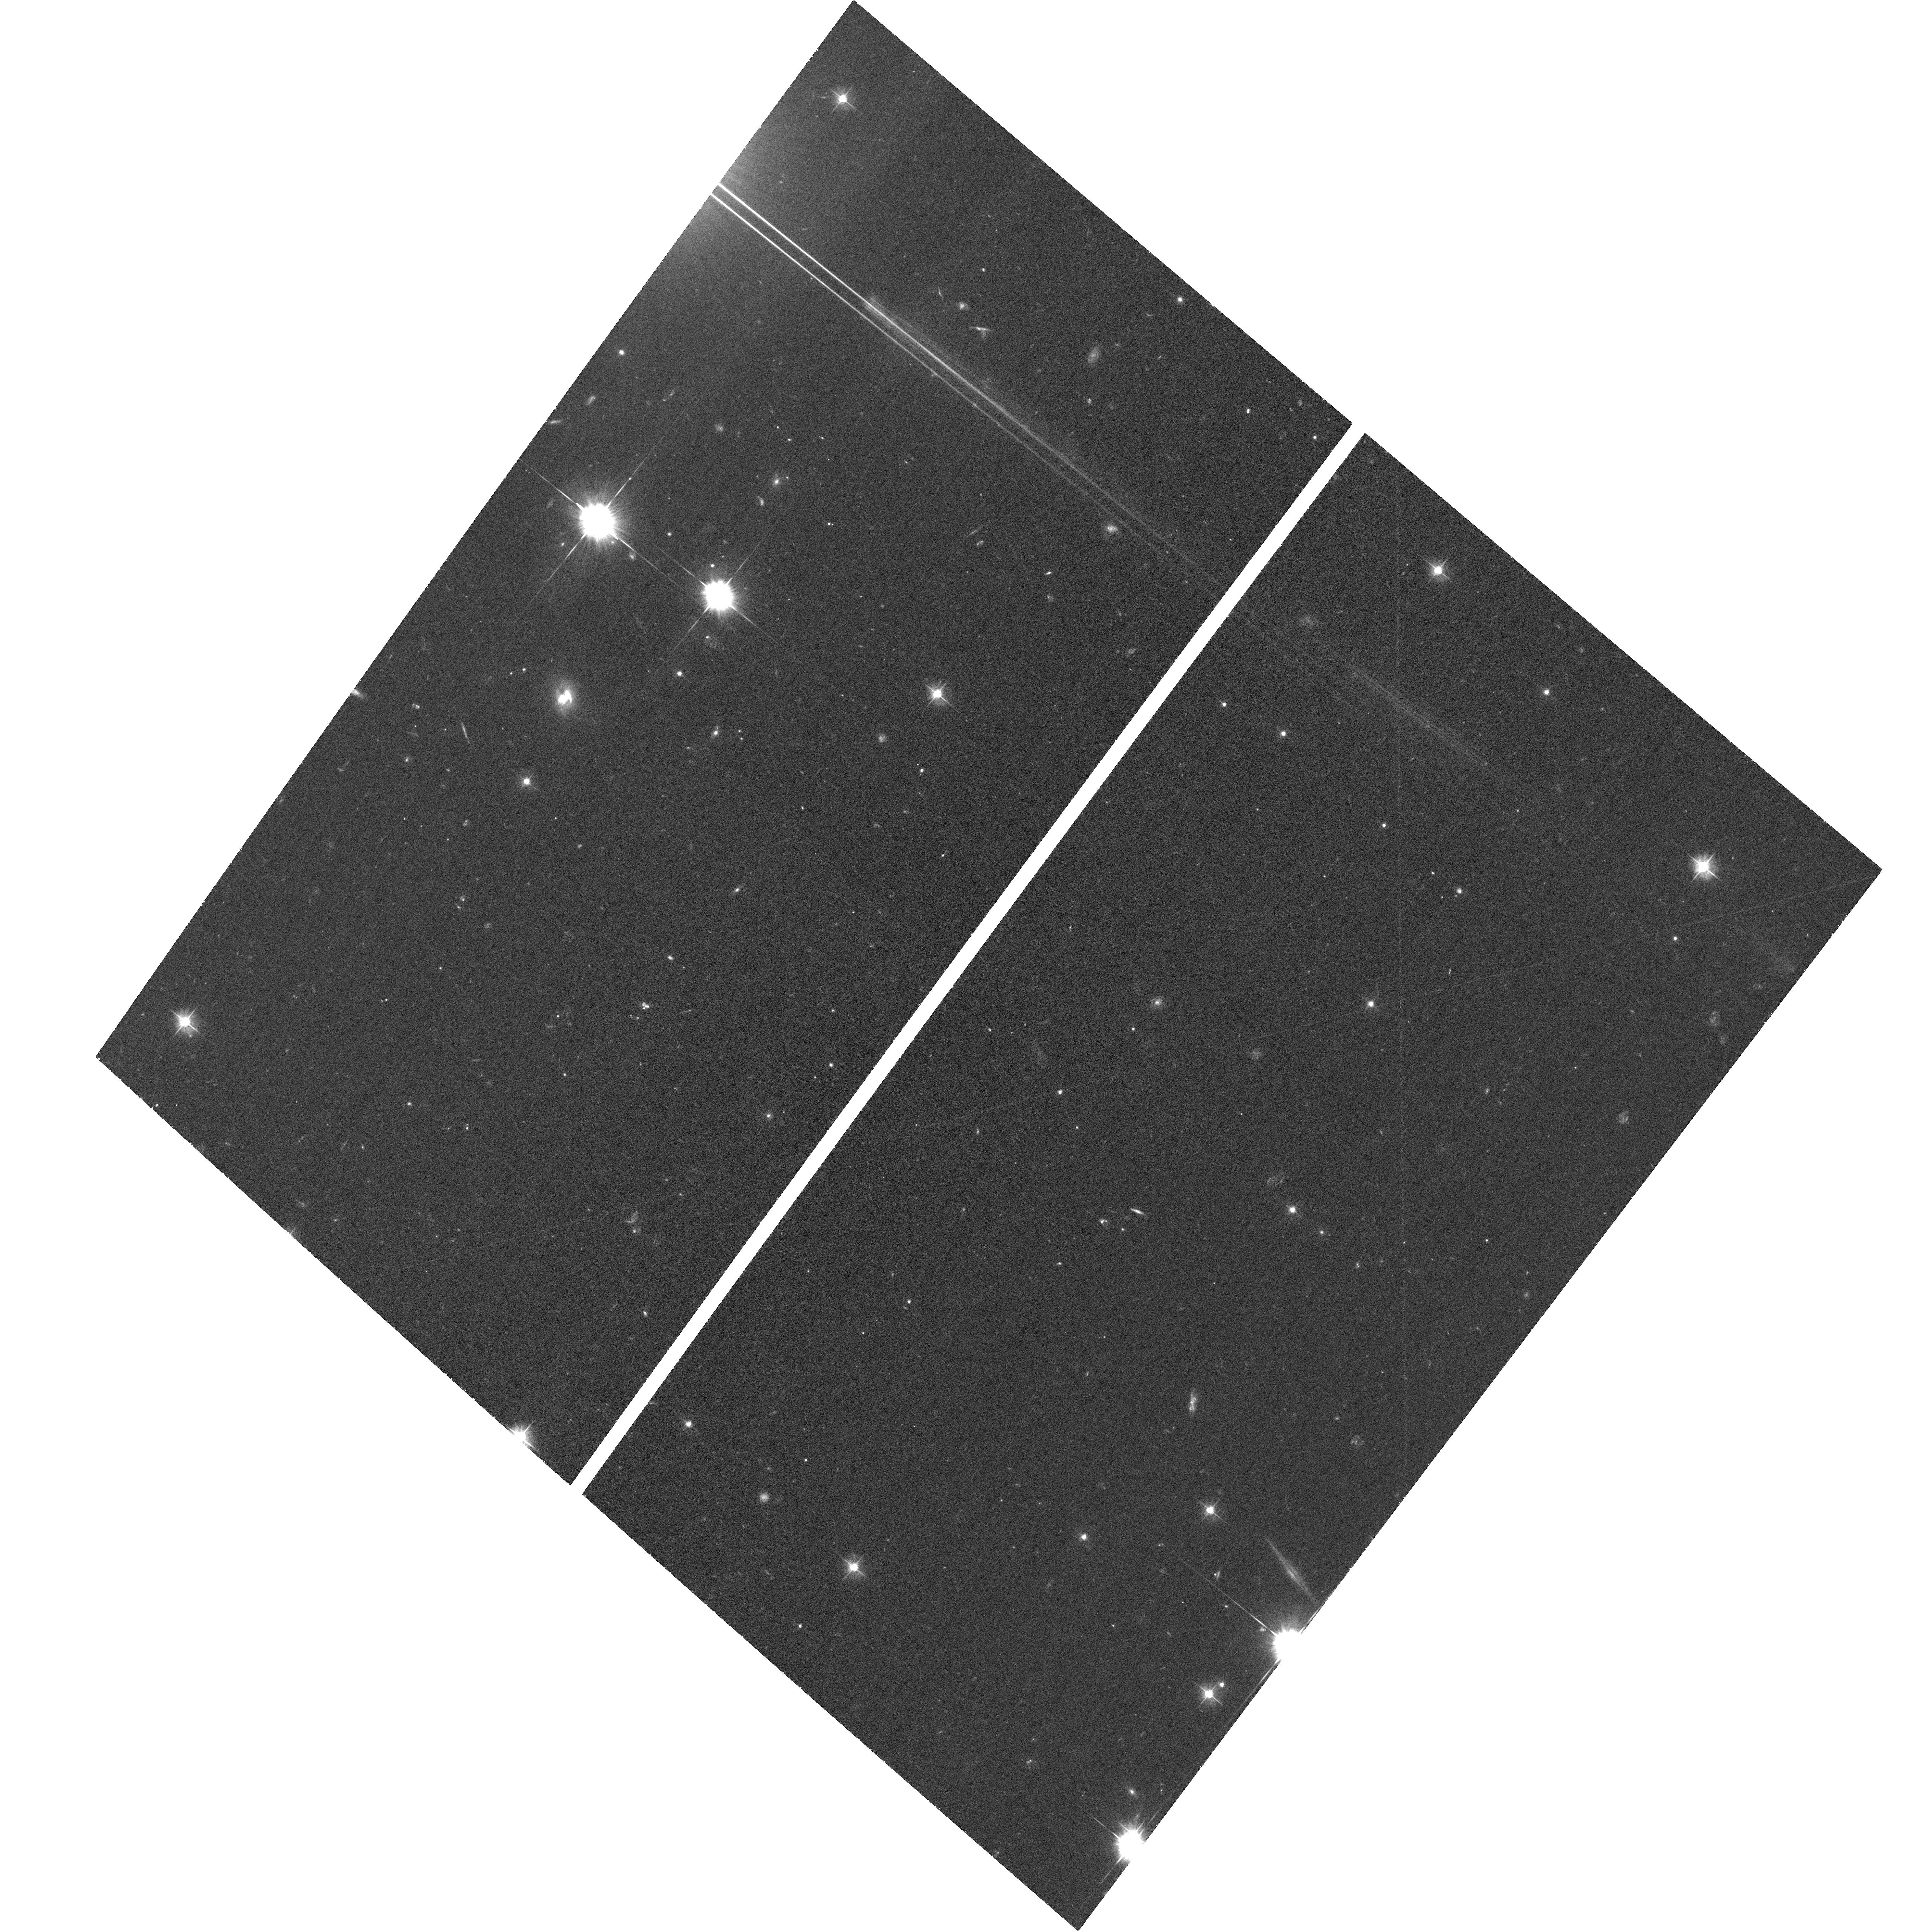
Target: SDSSJ0759+1339
Instrument: ACS/WFC
Filter: F475W
Exposure: 37 min
Observation ID: hst_13307_06_acs_wfc_f475w_jc9j06

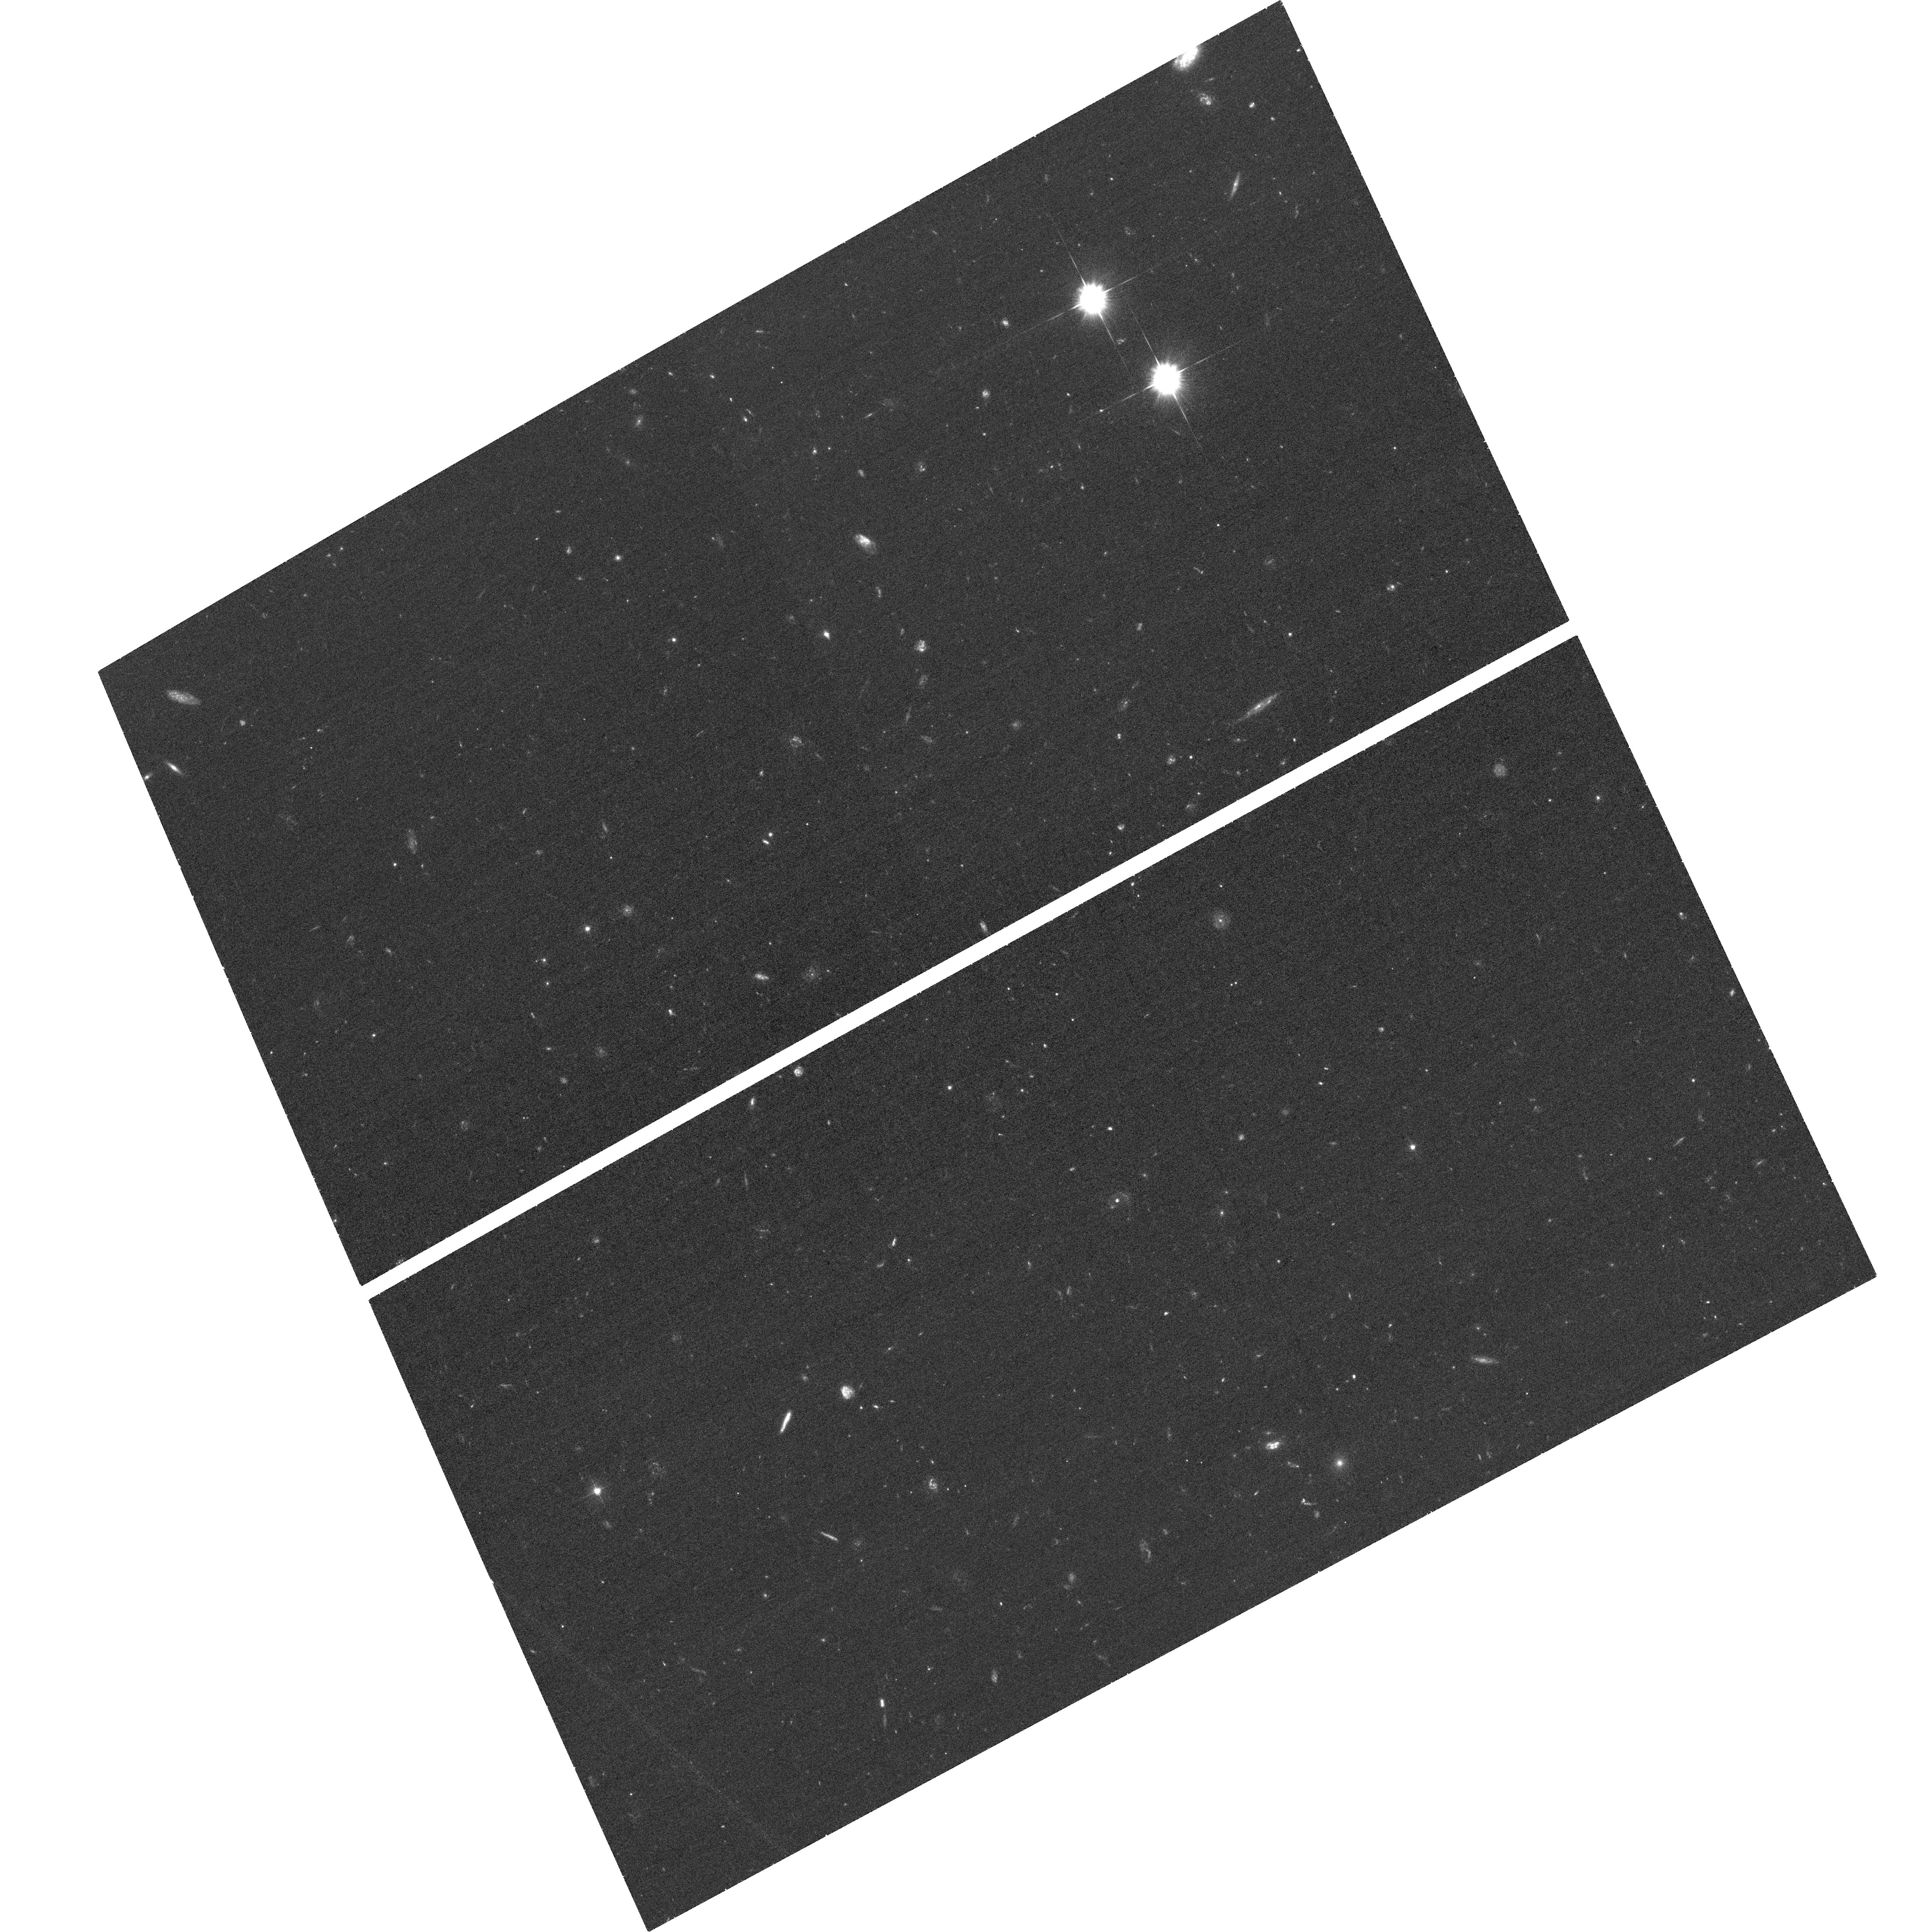
Target: SDSSJ0149-0048
Instrument: ACS/WFC
Filter: F475W
Exposure: 36 min
Observation ID: hst_13307_01_acs_wfc_f475w_jc9j01

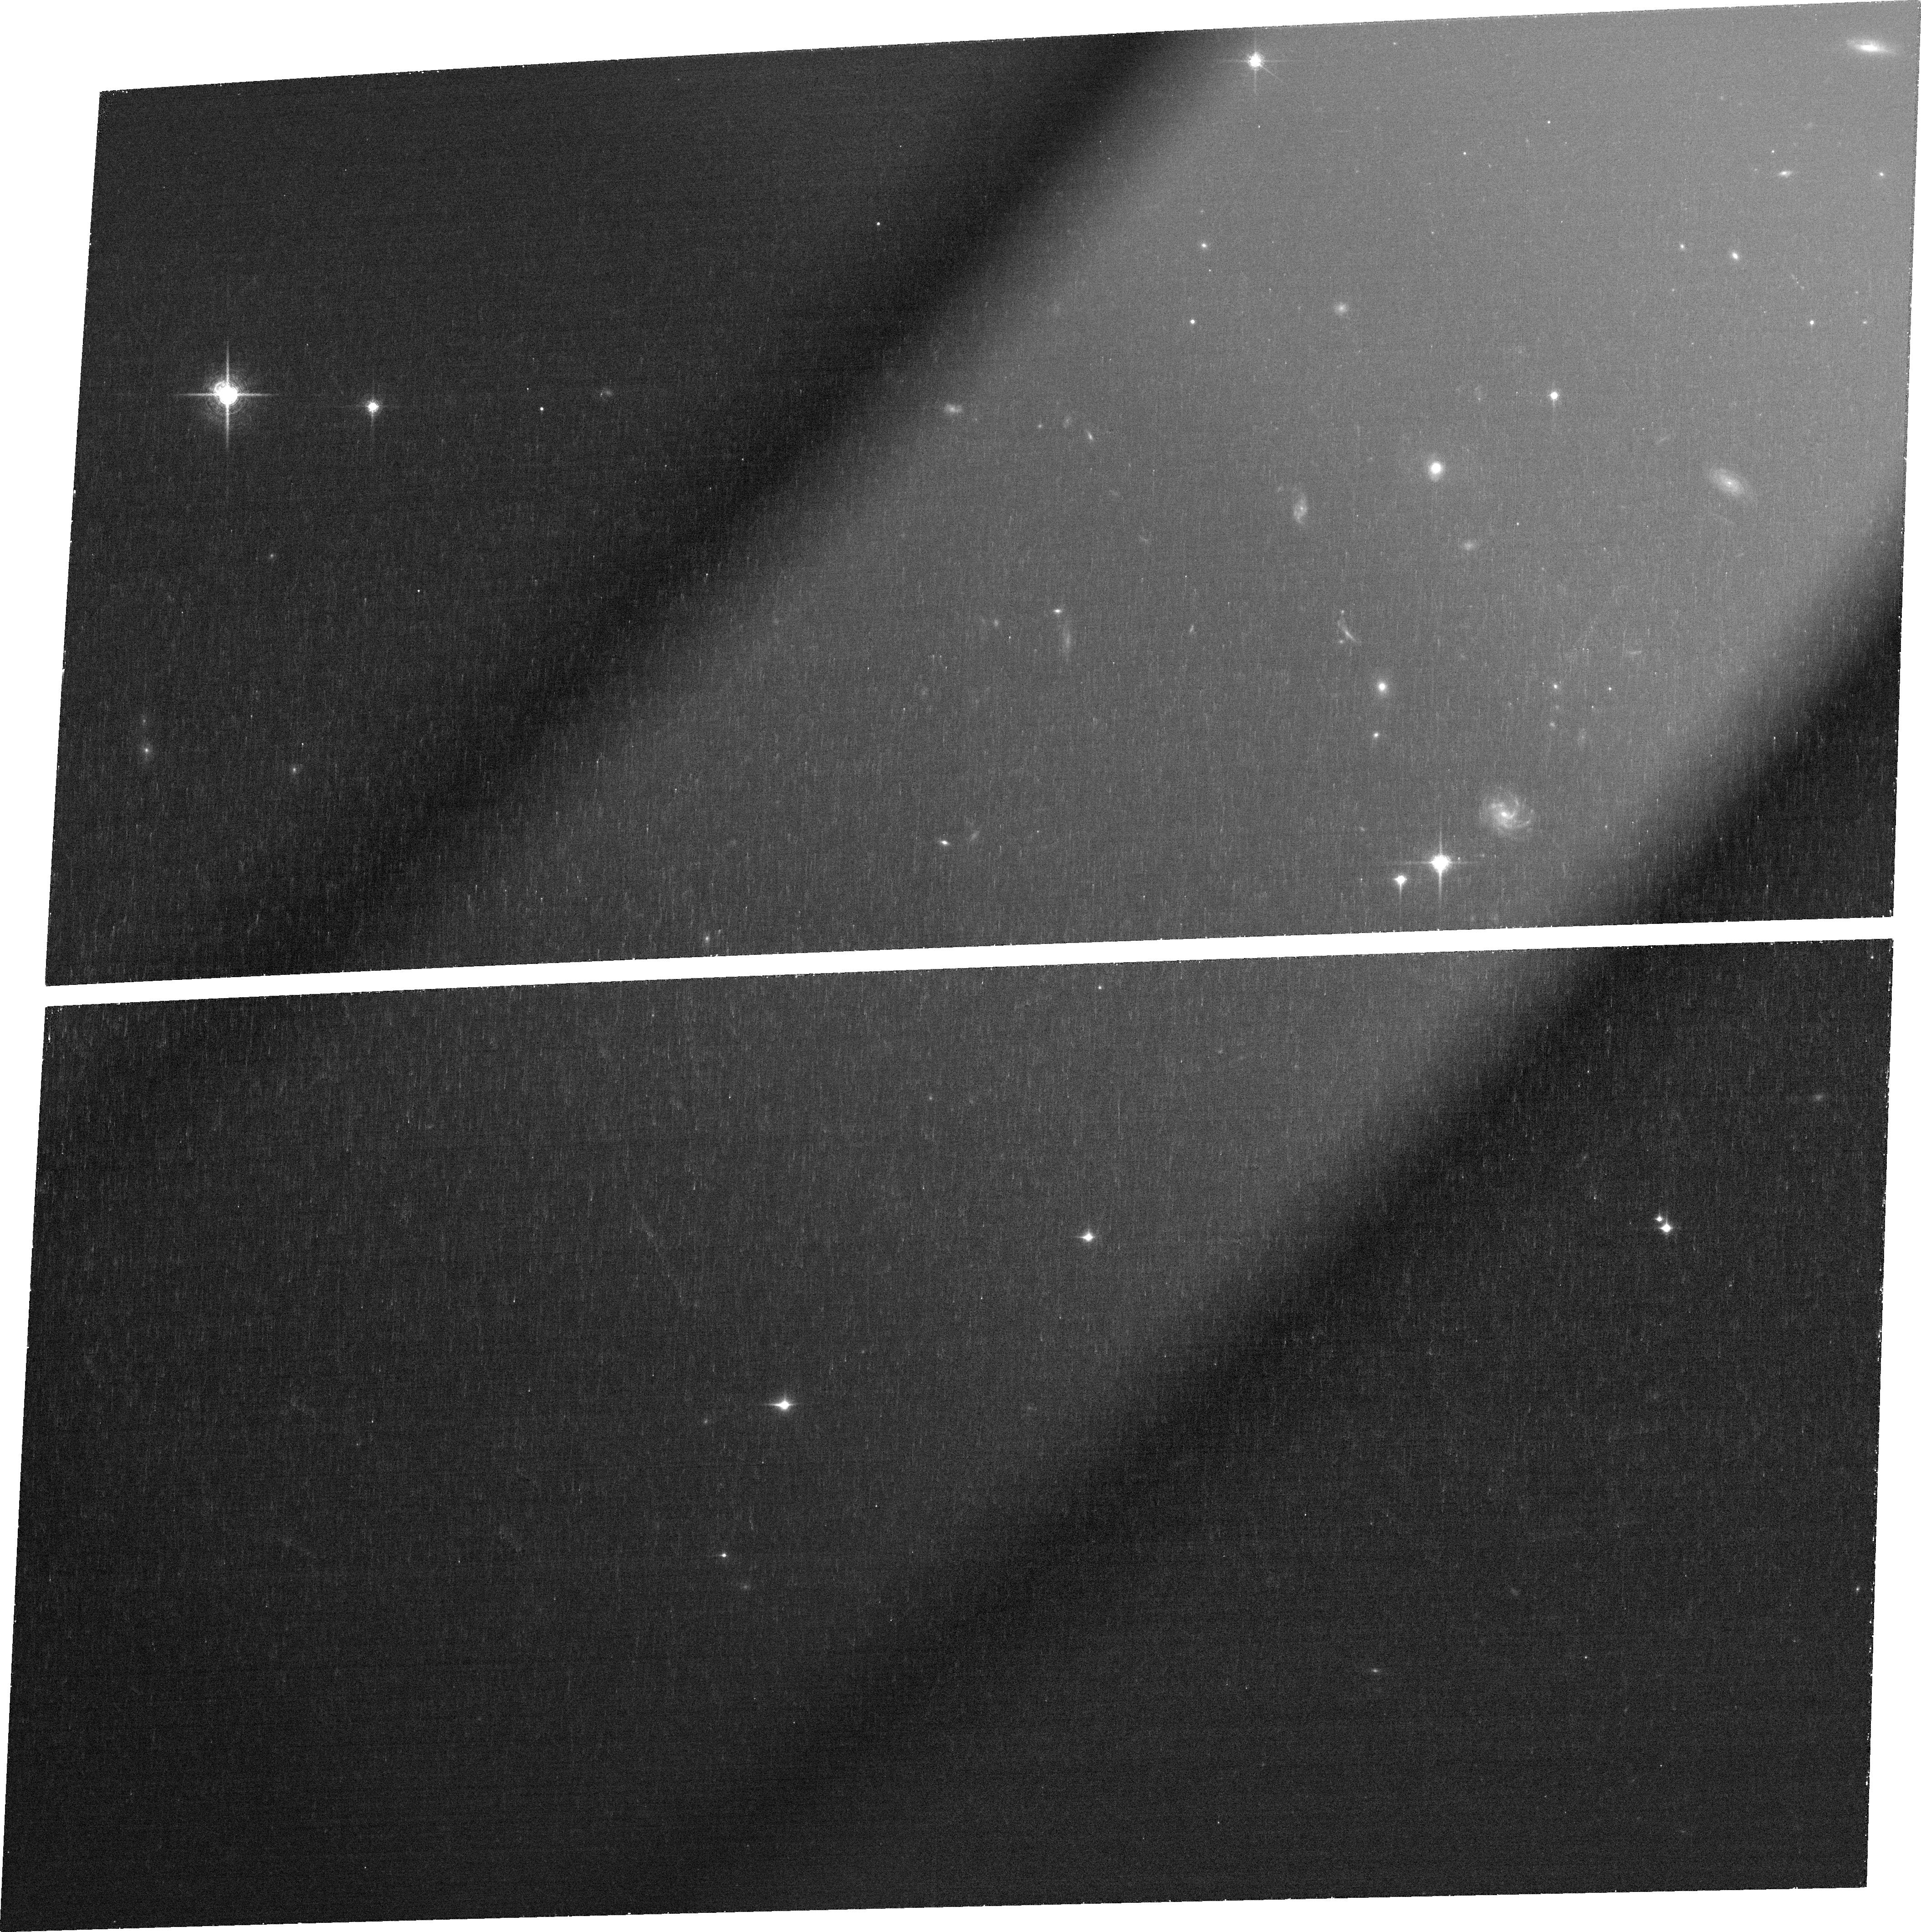
Target: SDSSJ0319-0019
Instrument: ACS/WFC
Filter: FR914M
Exposure: 39 min
Observation ID: jc9j03020

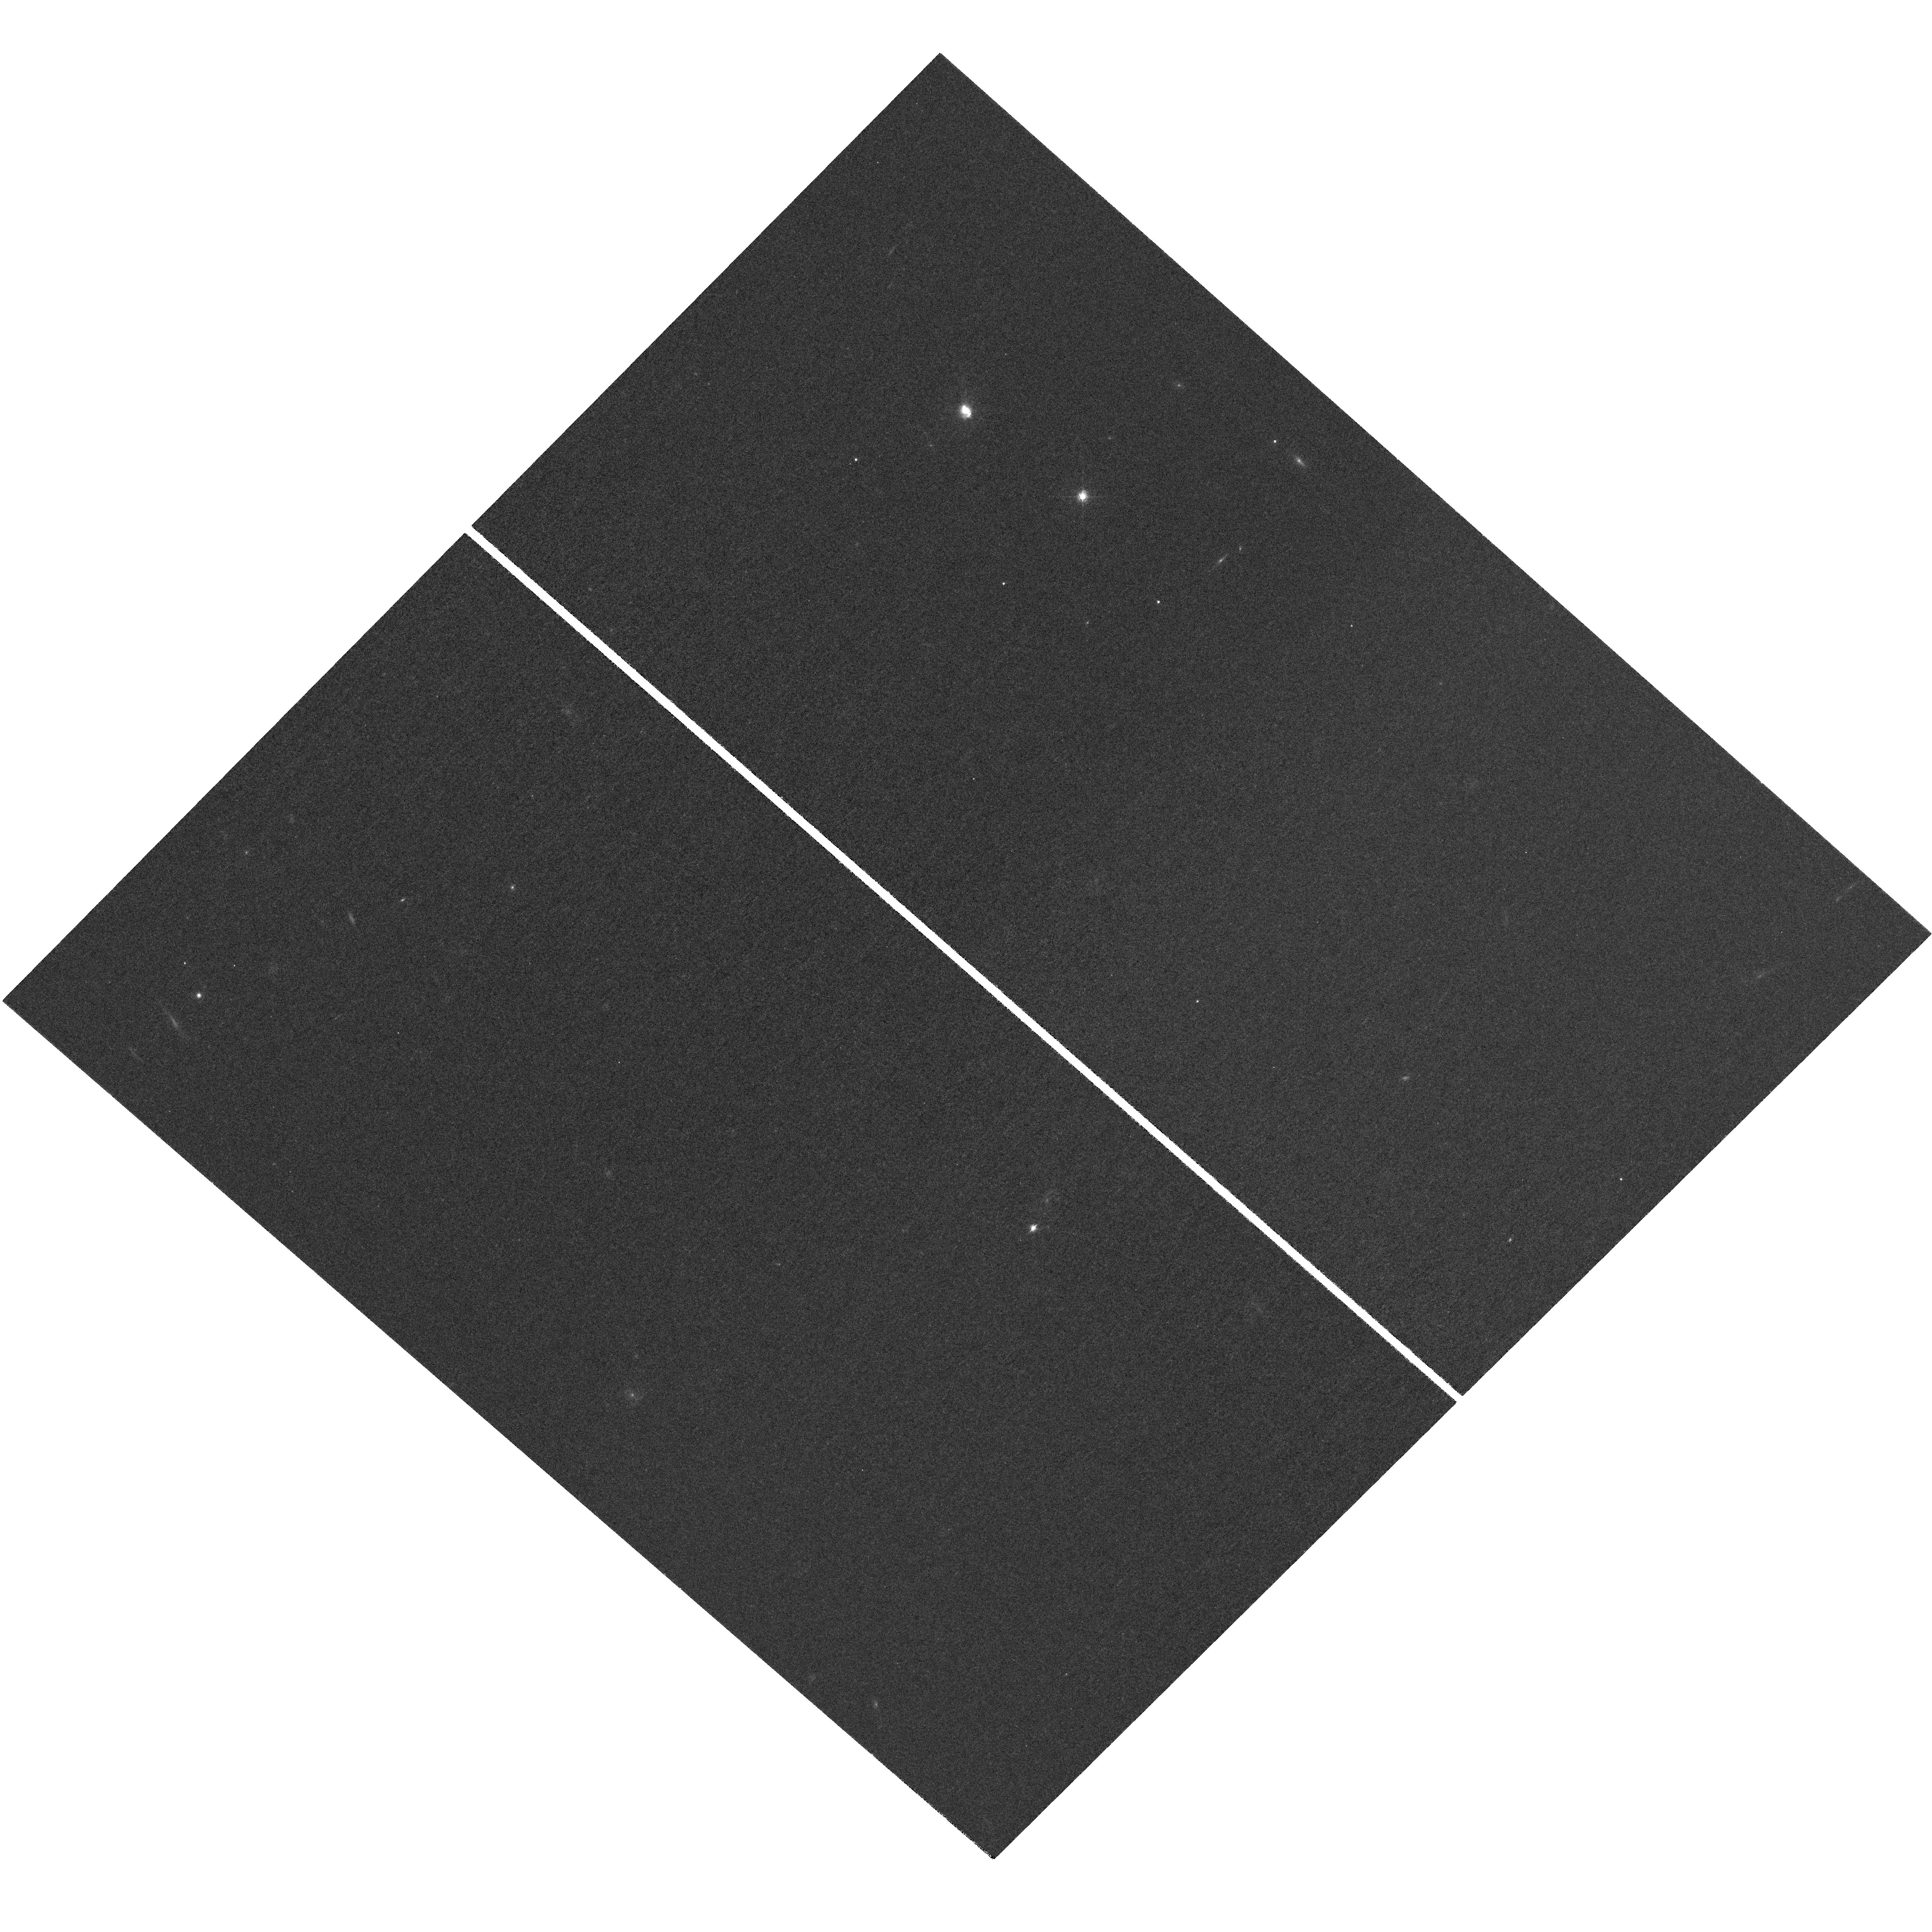
Target: SDSSJ0858+4417
Instrument: WFC3/UVIS
Filter: FQ619N
Exposure: 3.3 h
Observation ID: hst_13307_12_wfc3_uvis_fq727n_ic9j12

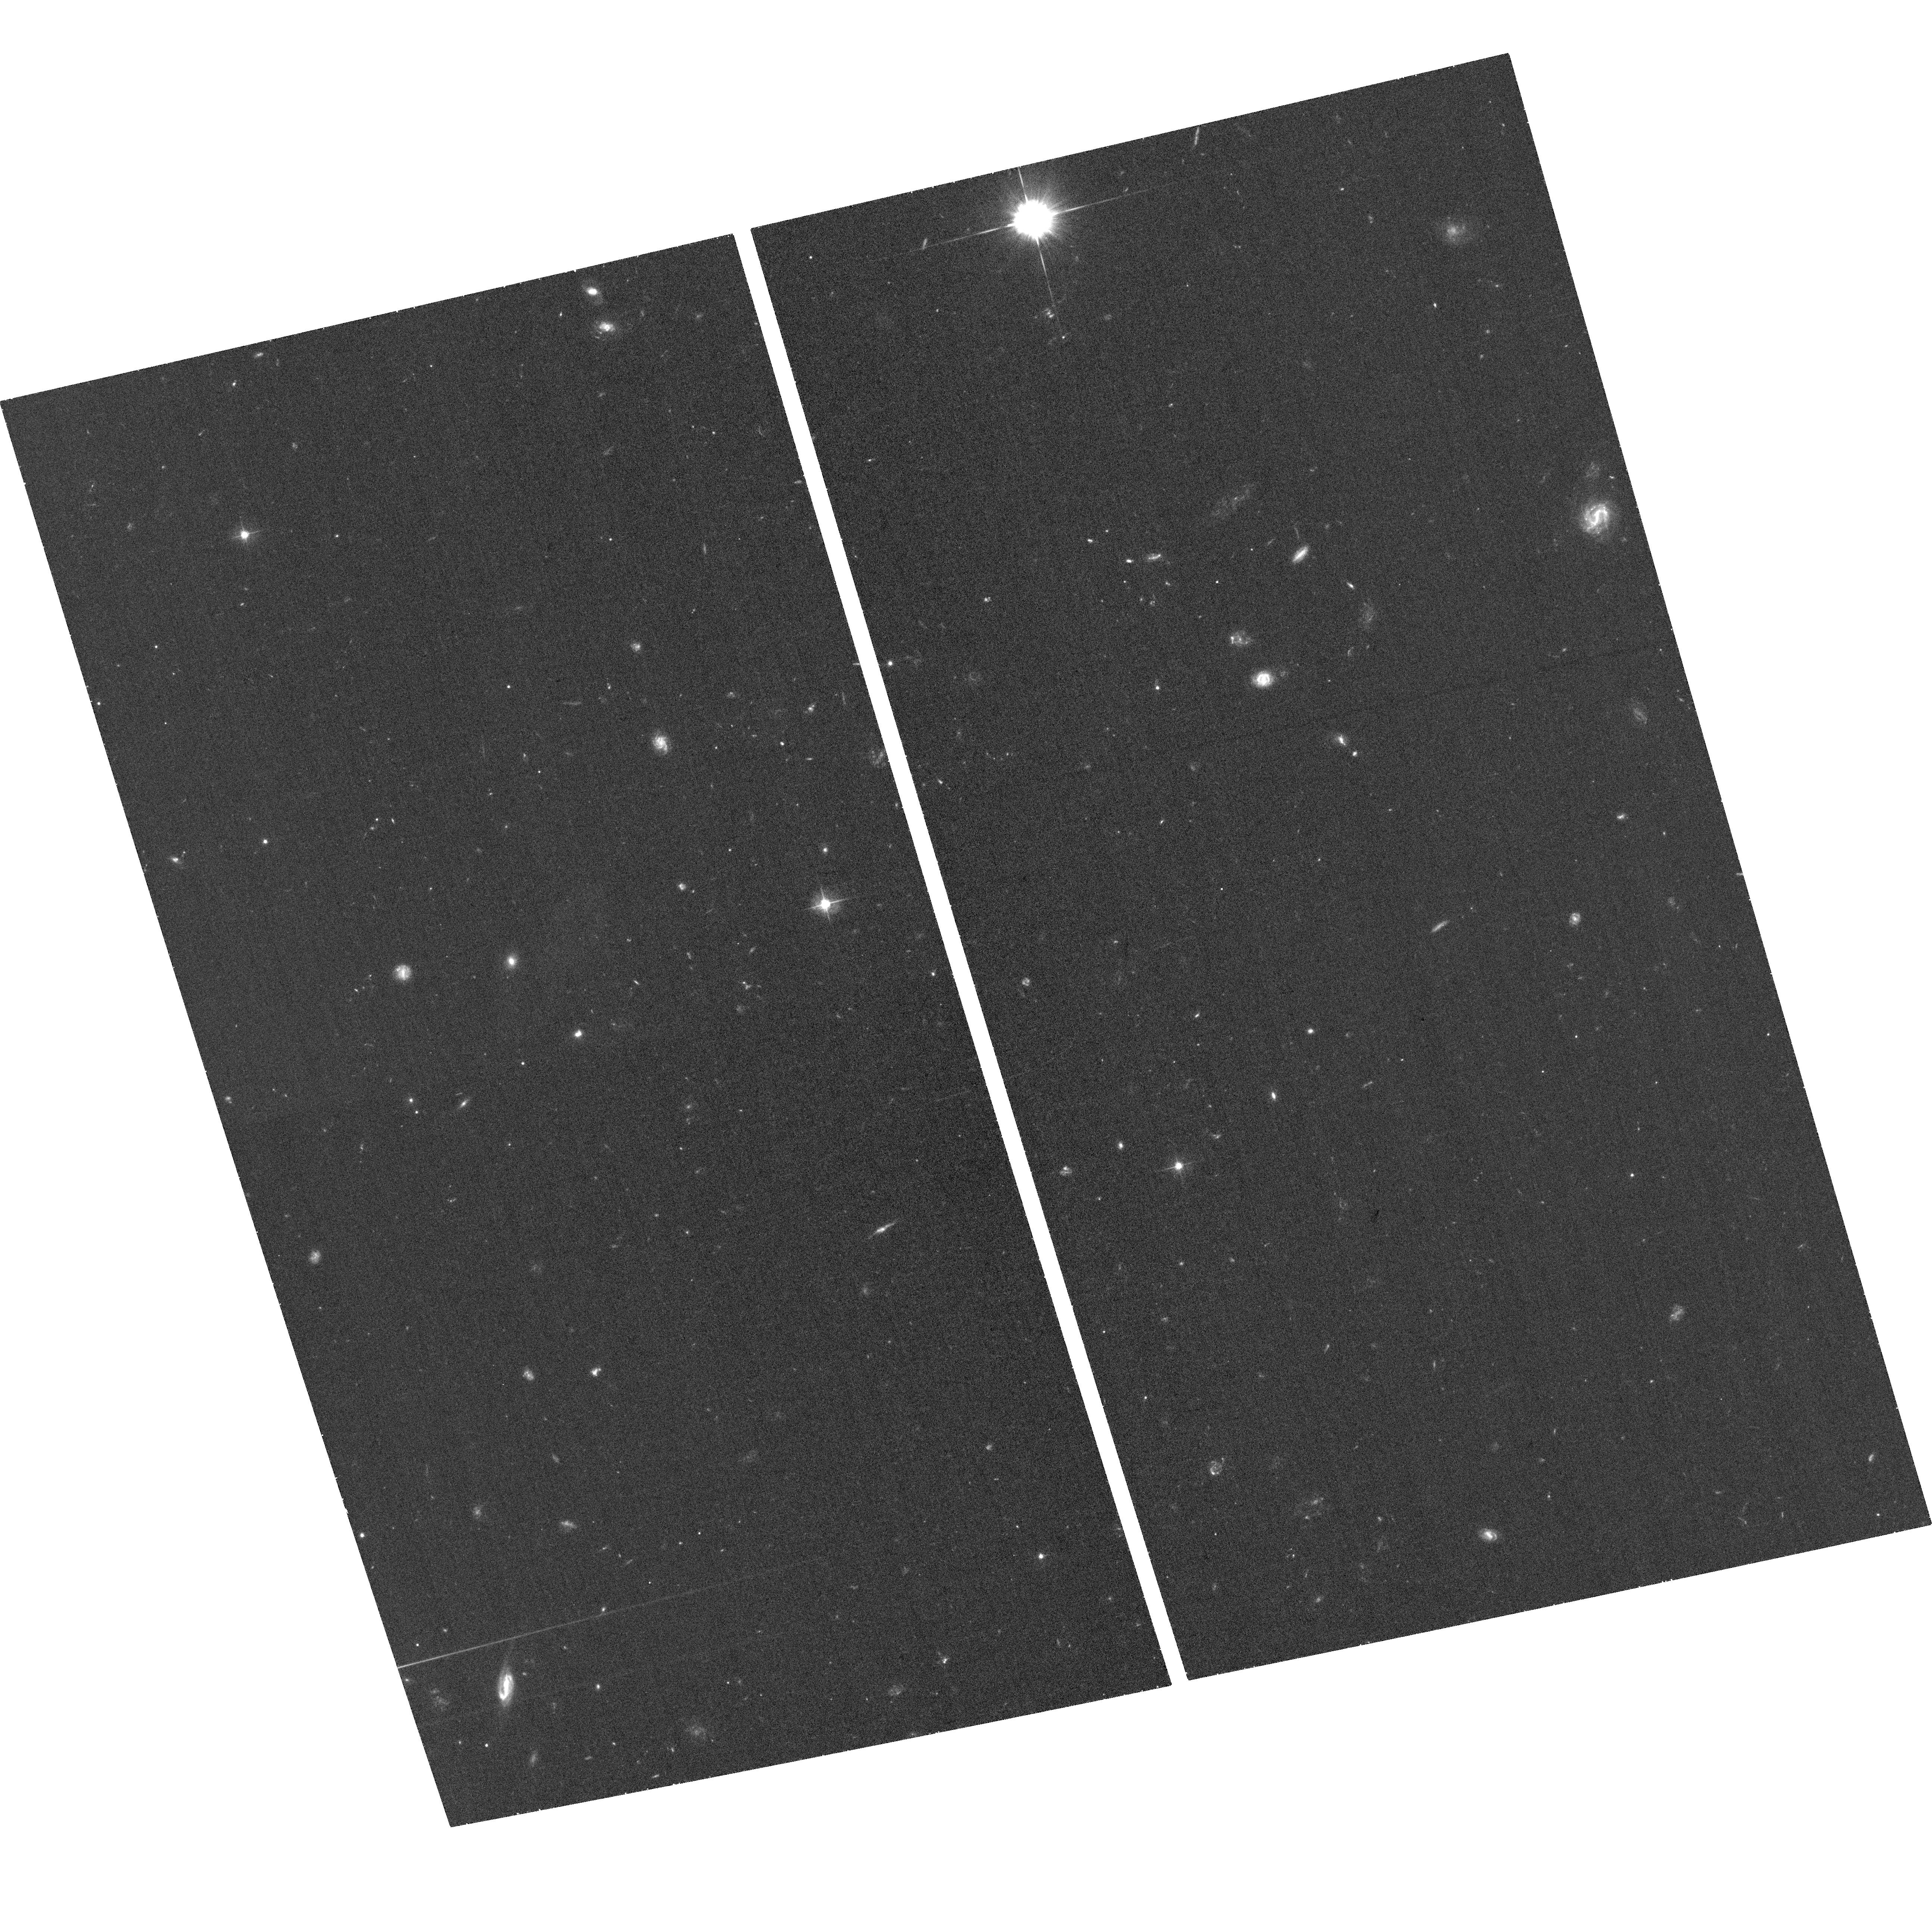
Target: SDSSJ0841+2042
Instrument: ACS/WFC
Filter: F475W
Exposure: 37 min
Observation ID: hst_13307_07_acs_wfc_f475w_jc9j07

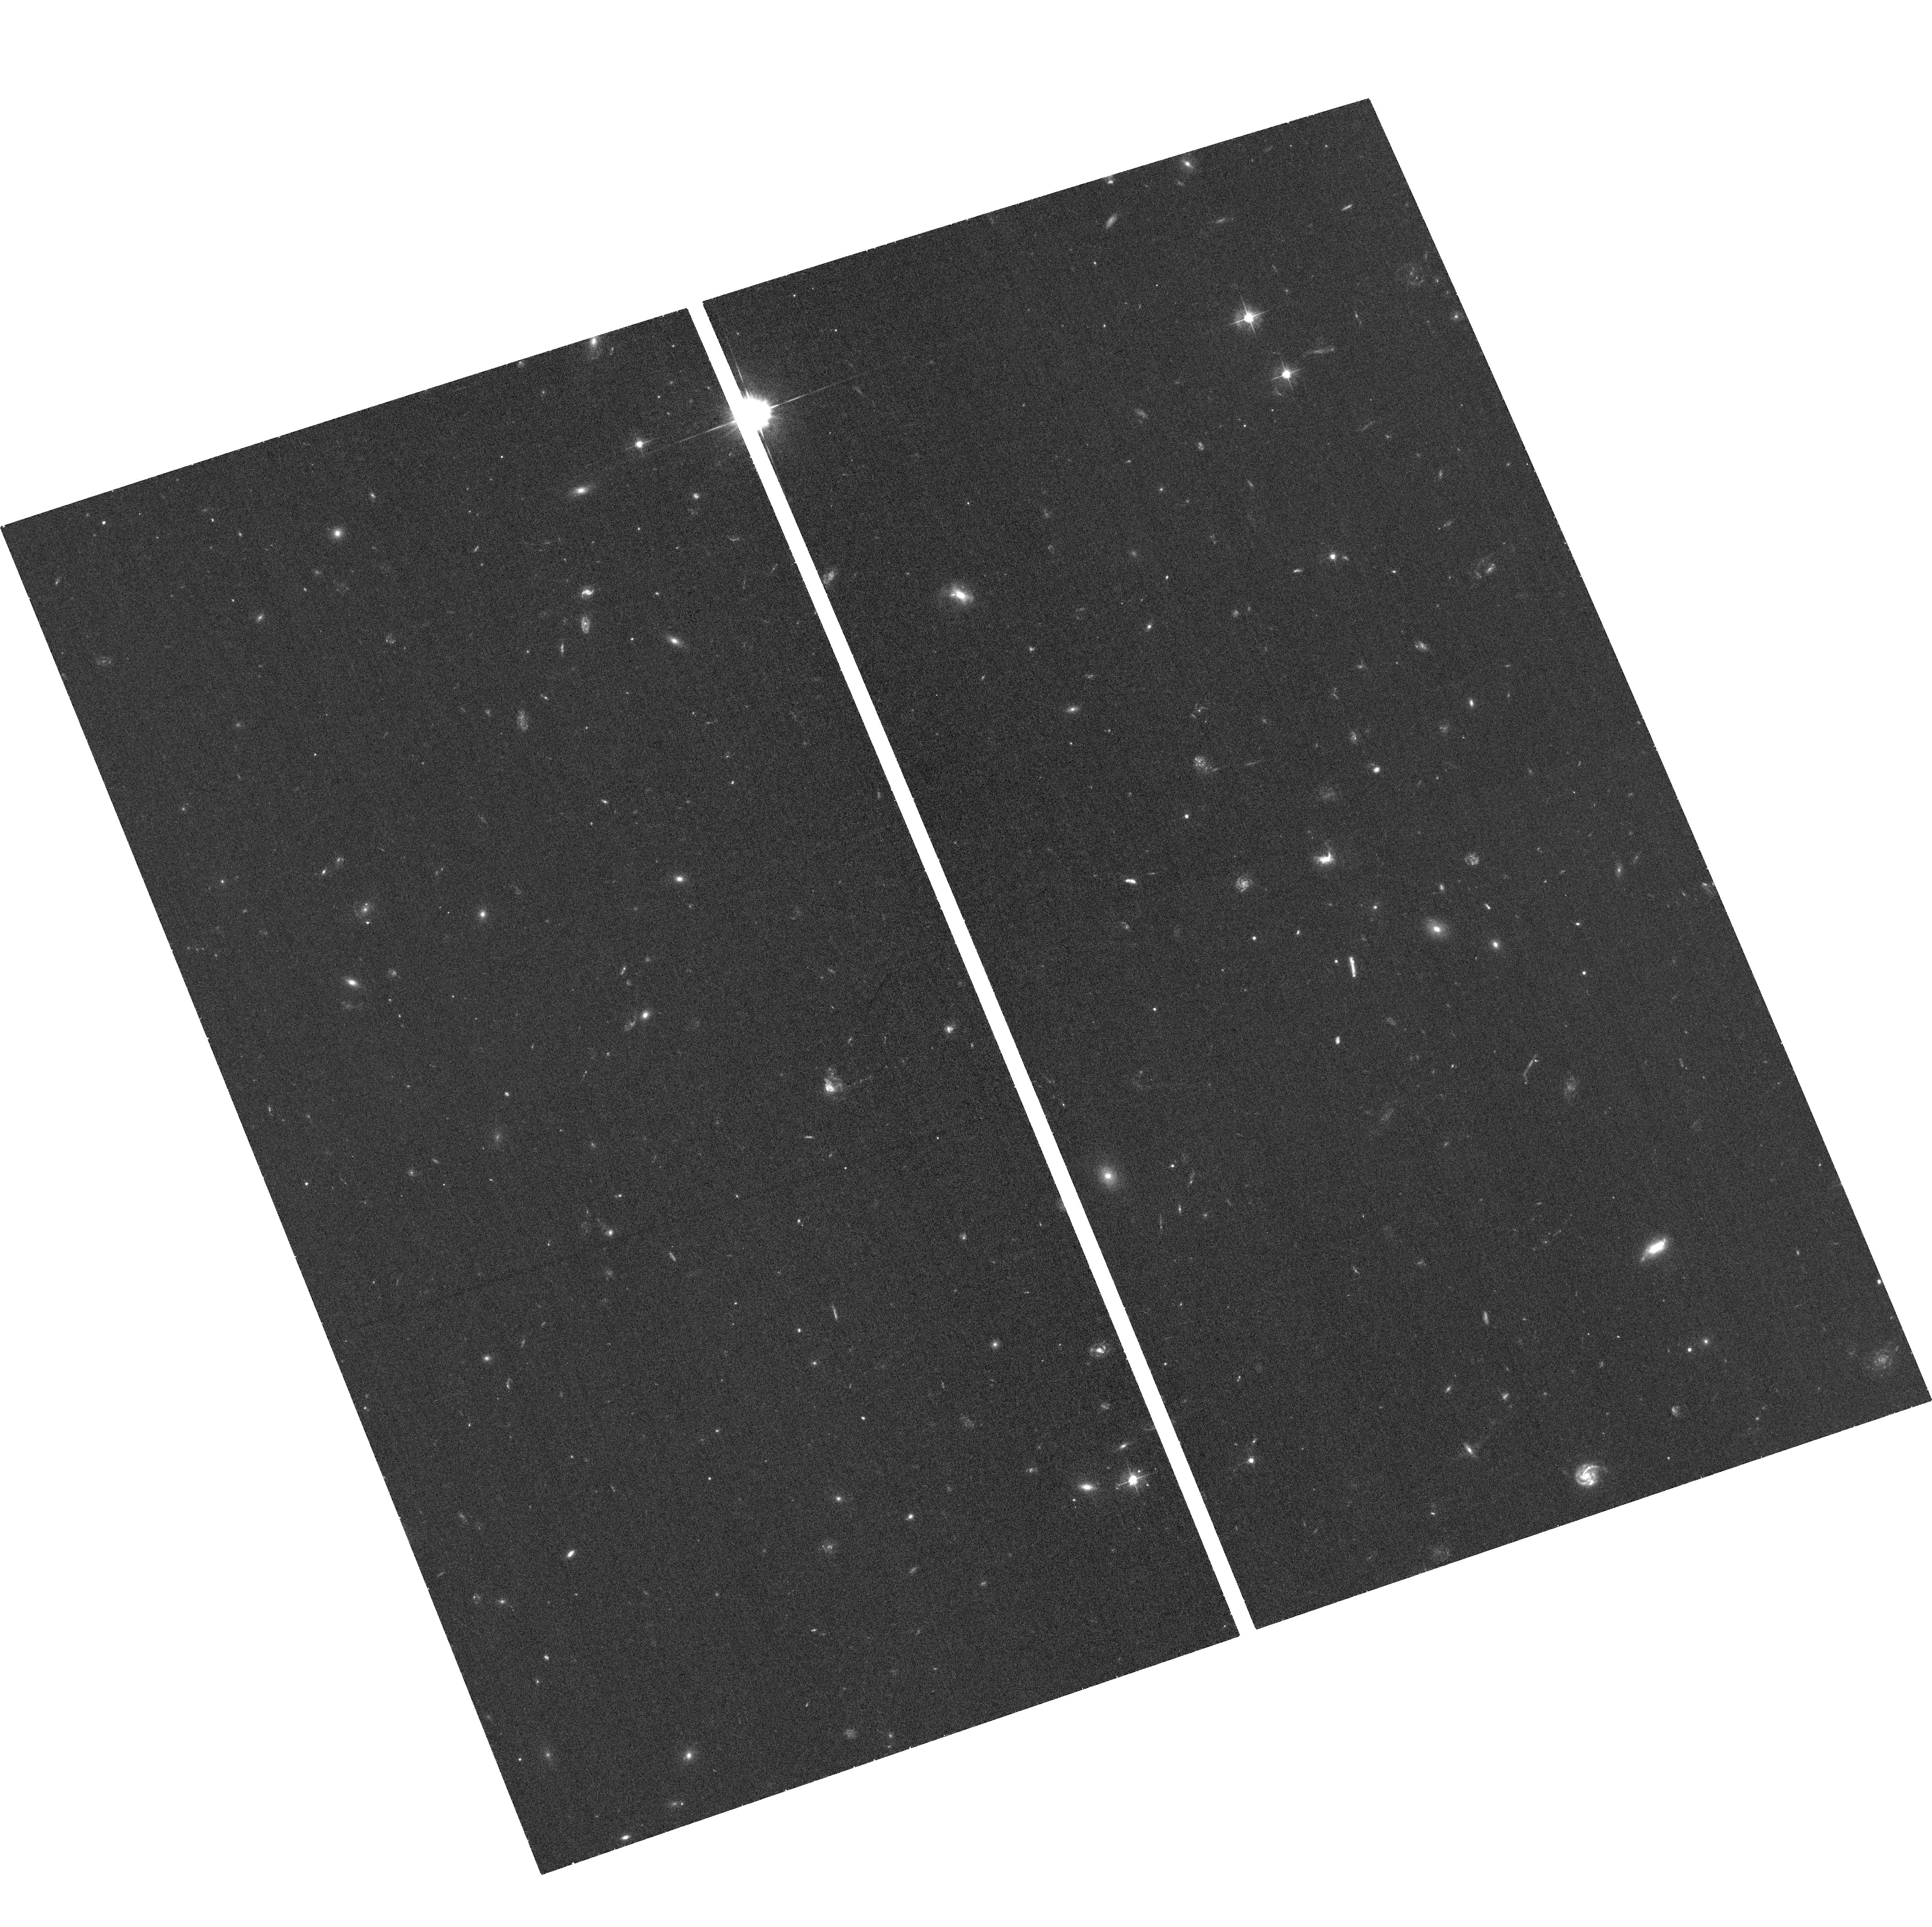
Target: SDSSJ0842+3625
Instrument: ACS/WFC
Filter: F475W
Exposure: 38 min
Observation ID: hst_13307_08_acs_wfc_f475w_jc9j08

Taking the measure of quasar winds (PI: Zakamska, Nadia L)

Black hole feedback -- the strong interaction between the energy output of supermassive black holes and their surrounding environments -- is routinely invoked to explain the absence of overly luminous galaxies and the black hole / bulge correlations. Yet direct probes of this process in action are scarce and limited to small subsamples of active nuclei. We recently obtained Gemini Integral Field Unit spectroscopy of the distribution of ionized gas around luminous, obscured, radio-quiet quasars on scales 20-30 kpc. These observations provide direct evidence of strong coupling between black hole energy output and gas motions on galaxy-wide scales. We propose to image these 11 objects with the HST to obtain accurate characterization of the physical conditions in the outflowing gas, with a total request of 26 orbits. Using U-band images sensitive to the scattered light from the nucleus, we will obtain a measurement of gas density and determine the geometry of quasar illumination and obscuration. Using yellow-band images we will determine the origin of the gas and characterize host galaxy morphologies at very high quasar luminosities. We will observe one object with a narrow-band filter centered on the [OIII]5007 line to determine the geometry of ionization on small scales and to constrain the clumping of the warm dense component of quasar winds. In combination with our ground-based kinematic maps, these observations will enable us to understand the 3D structure, the energetics and the physical conditions in quasar outflows. These ground-breaking measurements will provide a clear physical picture of the black hole feedback in action.